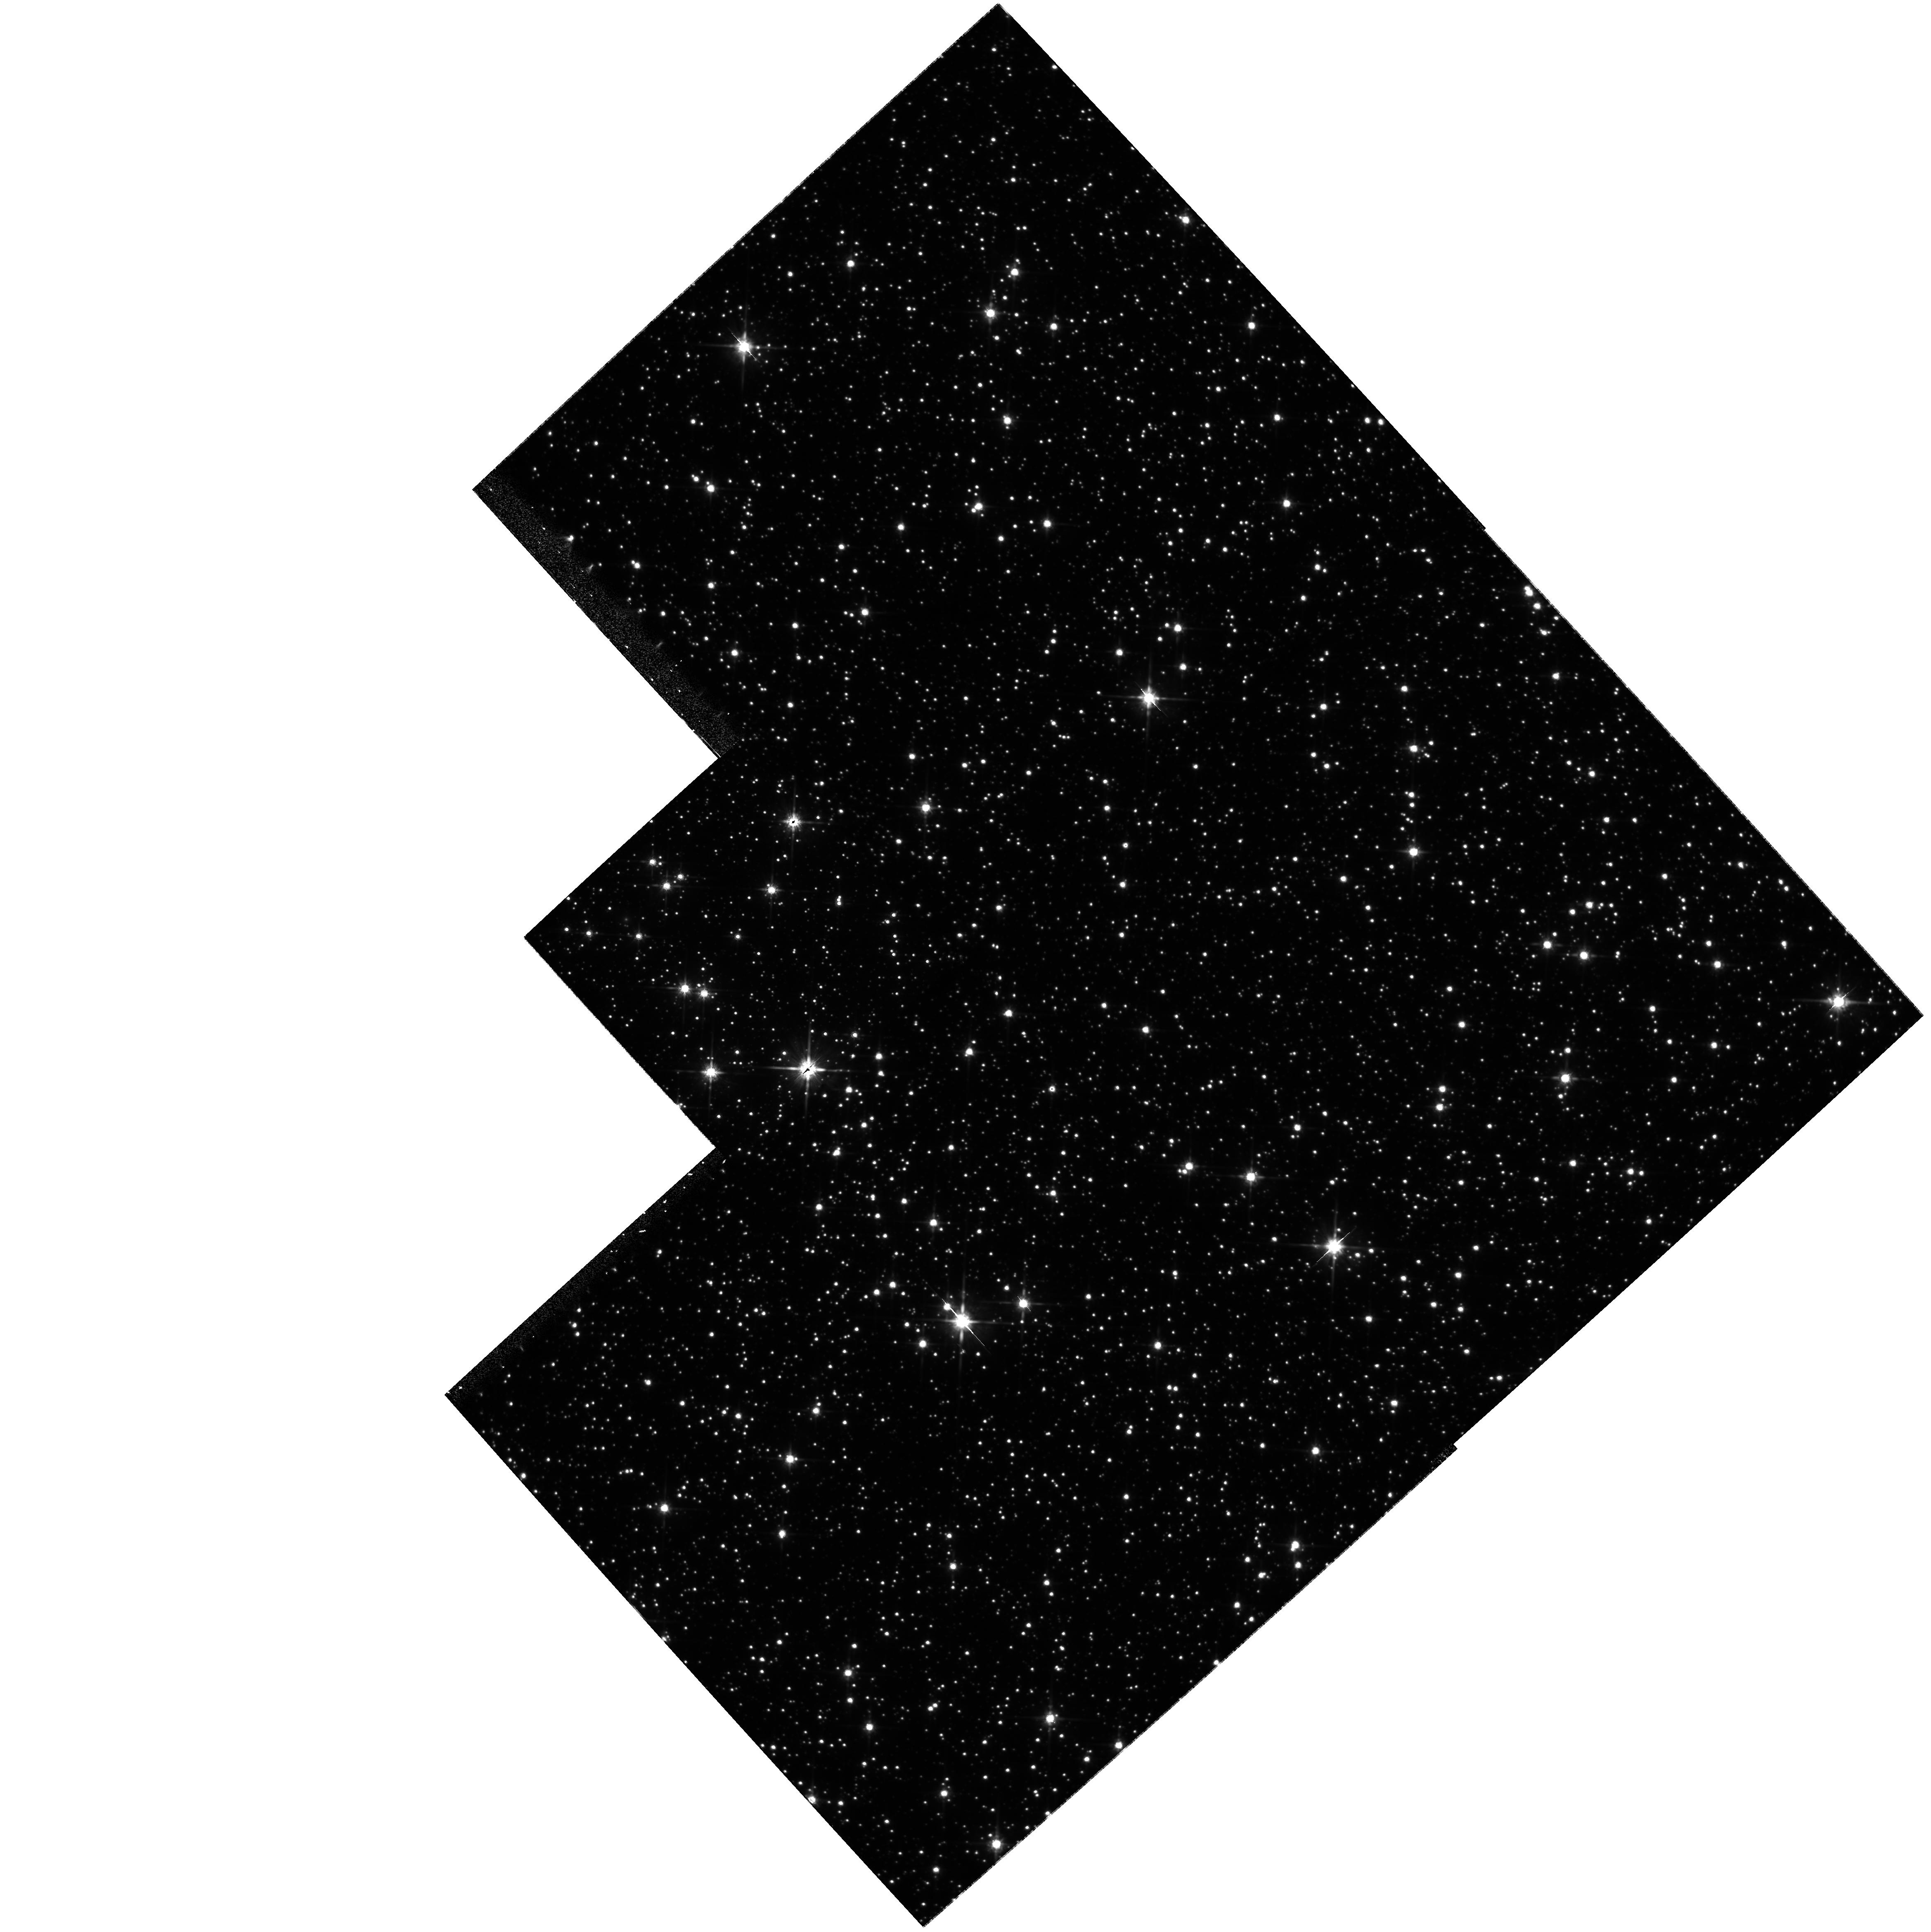
Target: NGC6558-FLD1. Instrument: WFPC2/PC. Filter: F814W. Exposure: 1.6 h. Observation ID: hst_9436_01_wfpc2_pc_f814w_u6mh01

Proper Motions of Bulge Stars at b=-6: The Shape of the Potential in the Central kpc of the Galaxy (PI: Kuijken, Konrad)

We propose to measure proper motions in a bulge field at l, b=0,-6, near the globular cluster NGC 6558. Suitable first- epoch data exist (from 1997). These data will allow us to calculate the vertical potential gradient in the bulge region, and hence the flattening of the potential in the central regions of the potential - a crucial piece of information for deciding measuring the central density of the dark halo of the Galaxy. Central halo densities currently constitute one of the most discrepant predictions of structure formation theories. In addition, the proper motions will allow us to make a kinematic separation between bulge, disk and globular cluster stars. The resulting cleaned colour-magnitude diagrams allow the bulge main sequence turnoff to be viewed cleanly, and compared with lower-latitude regions. Thus age and metallicity gradients in the bulge can be measured.